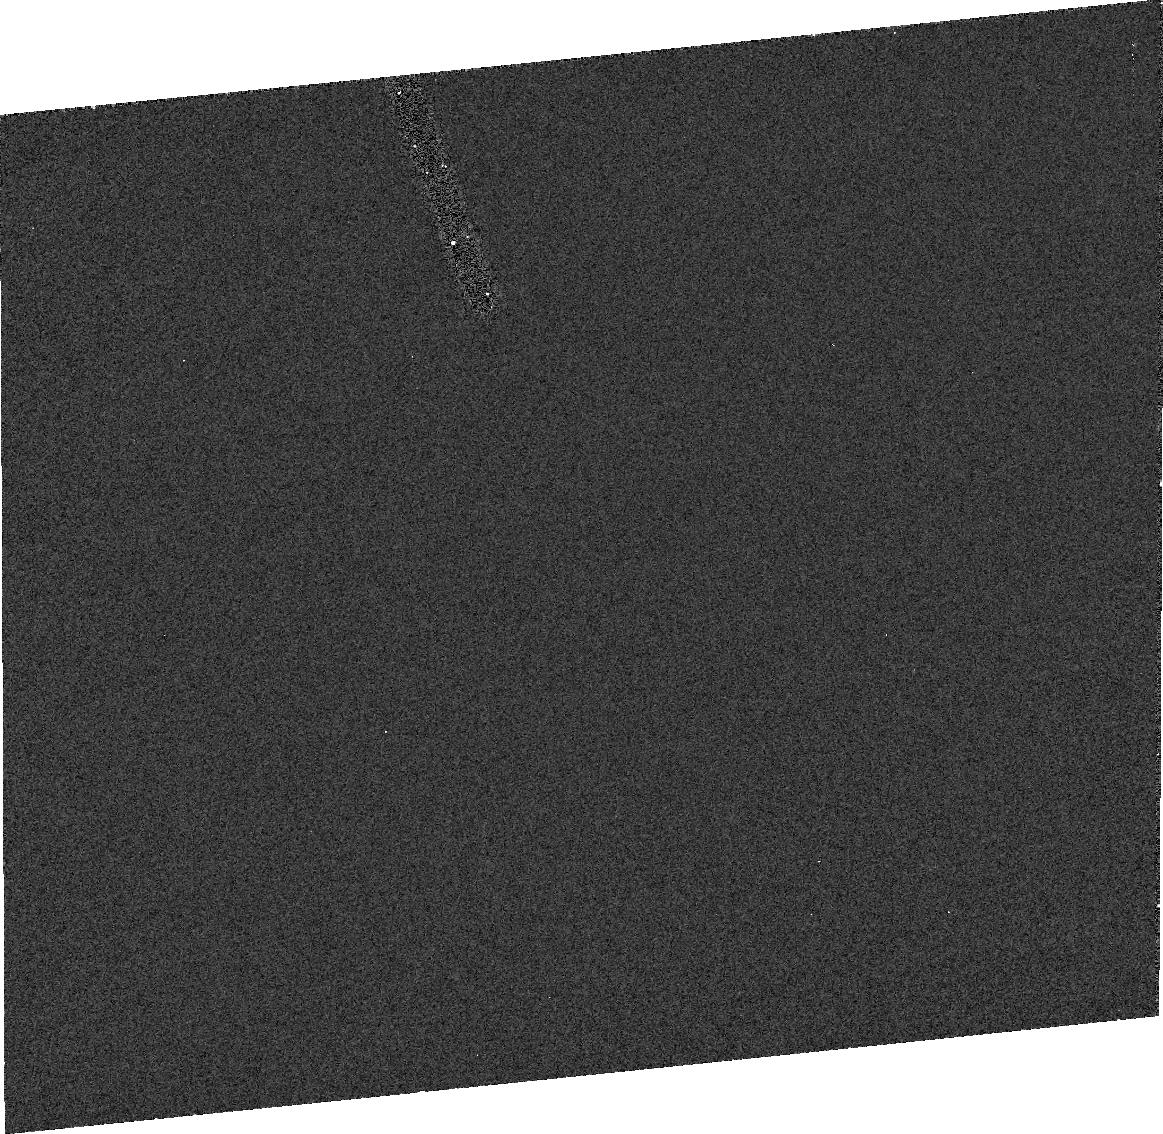
Target: OBJECTX
Instrument: ACS/HRC
Filter: F330W
Exposure: 29 min
Observation ID: j8i701010

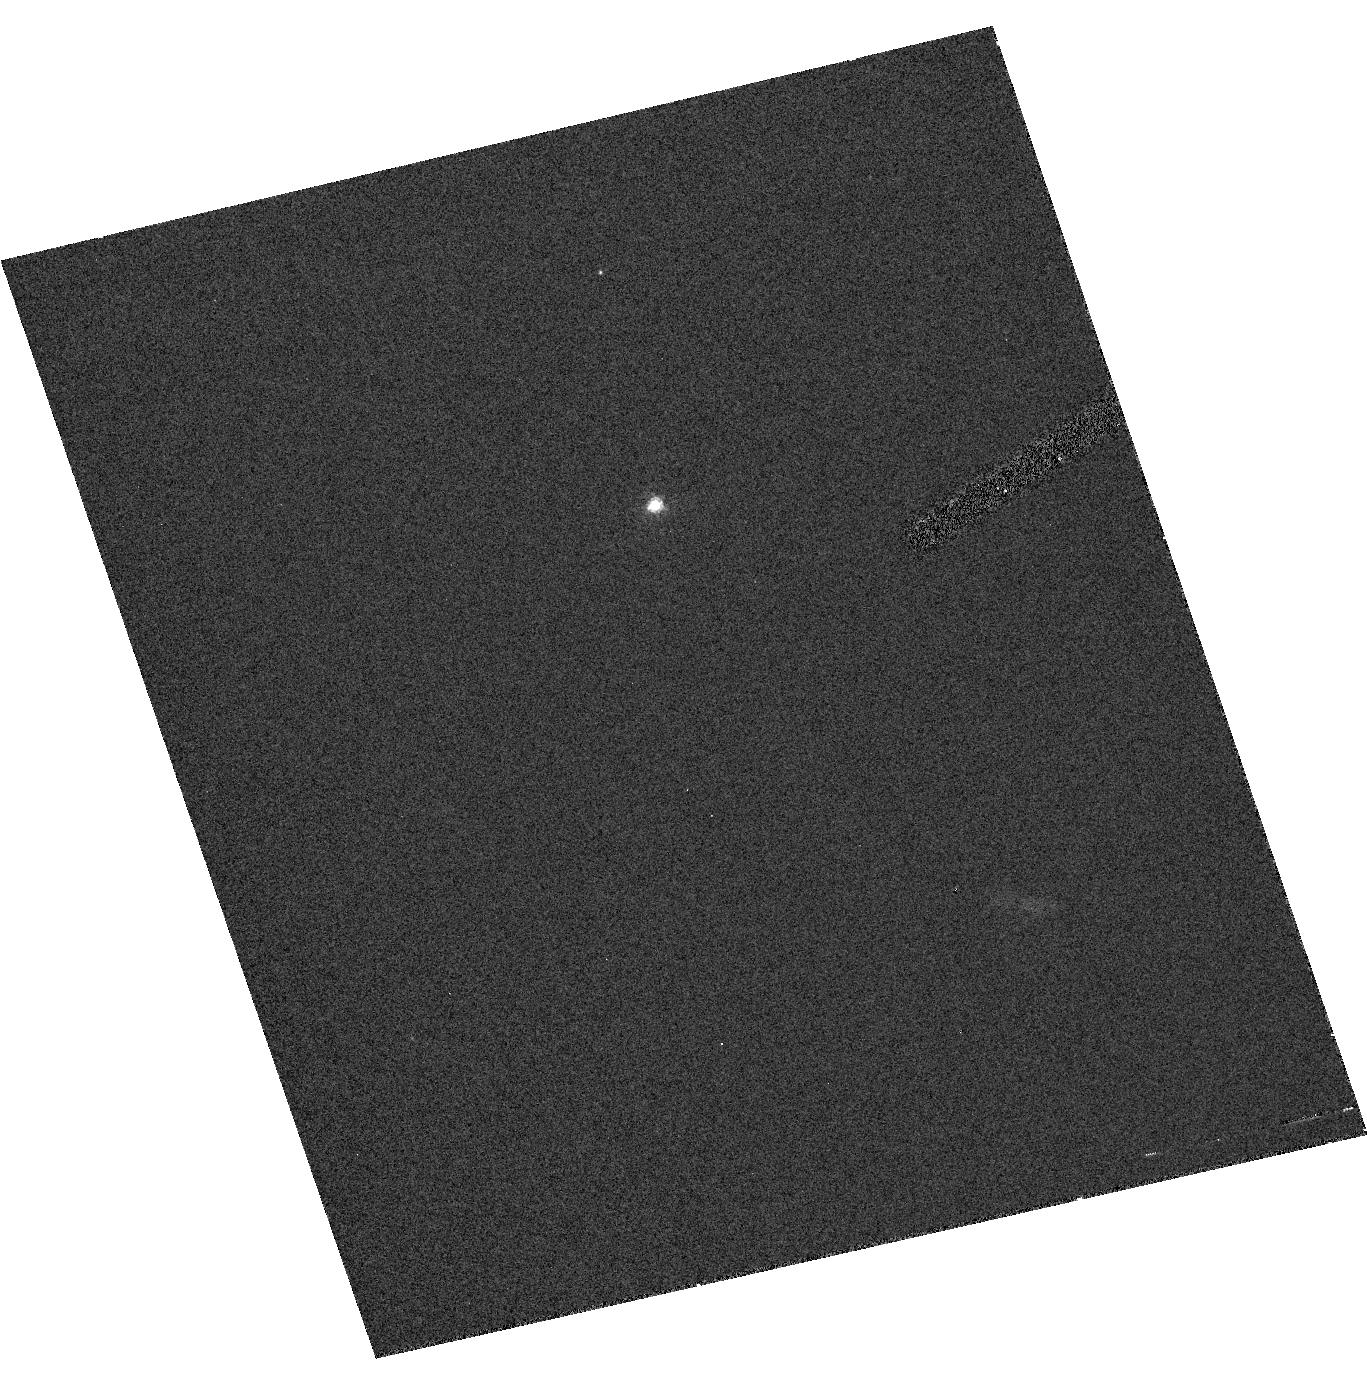
Target: QUAUAR
Instrument: ACS/HRC
Filter: F435W
Exposure: 32 min
Observation ID: hst_9678_02_acs_hrc_f435w_j8i702

Direct Measurement of the Size of the Largest Kuiper Belt Object (PI: Brown, Michael E)

We have recently discovered a Kuiper belt object with the potential to be larger than Pluto. The largest public impact of the announcement of the existence of this object will come if we can simultaneously announce the true size (particularly if it really is larger than Pluto), rather than size based on speculation about an unknown albedo. A proposal for the next cycle would delay the measurement by more than a year and would significantly decrease the impact of the measurement.